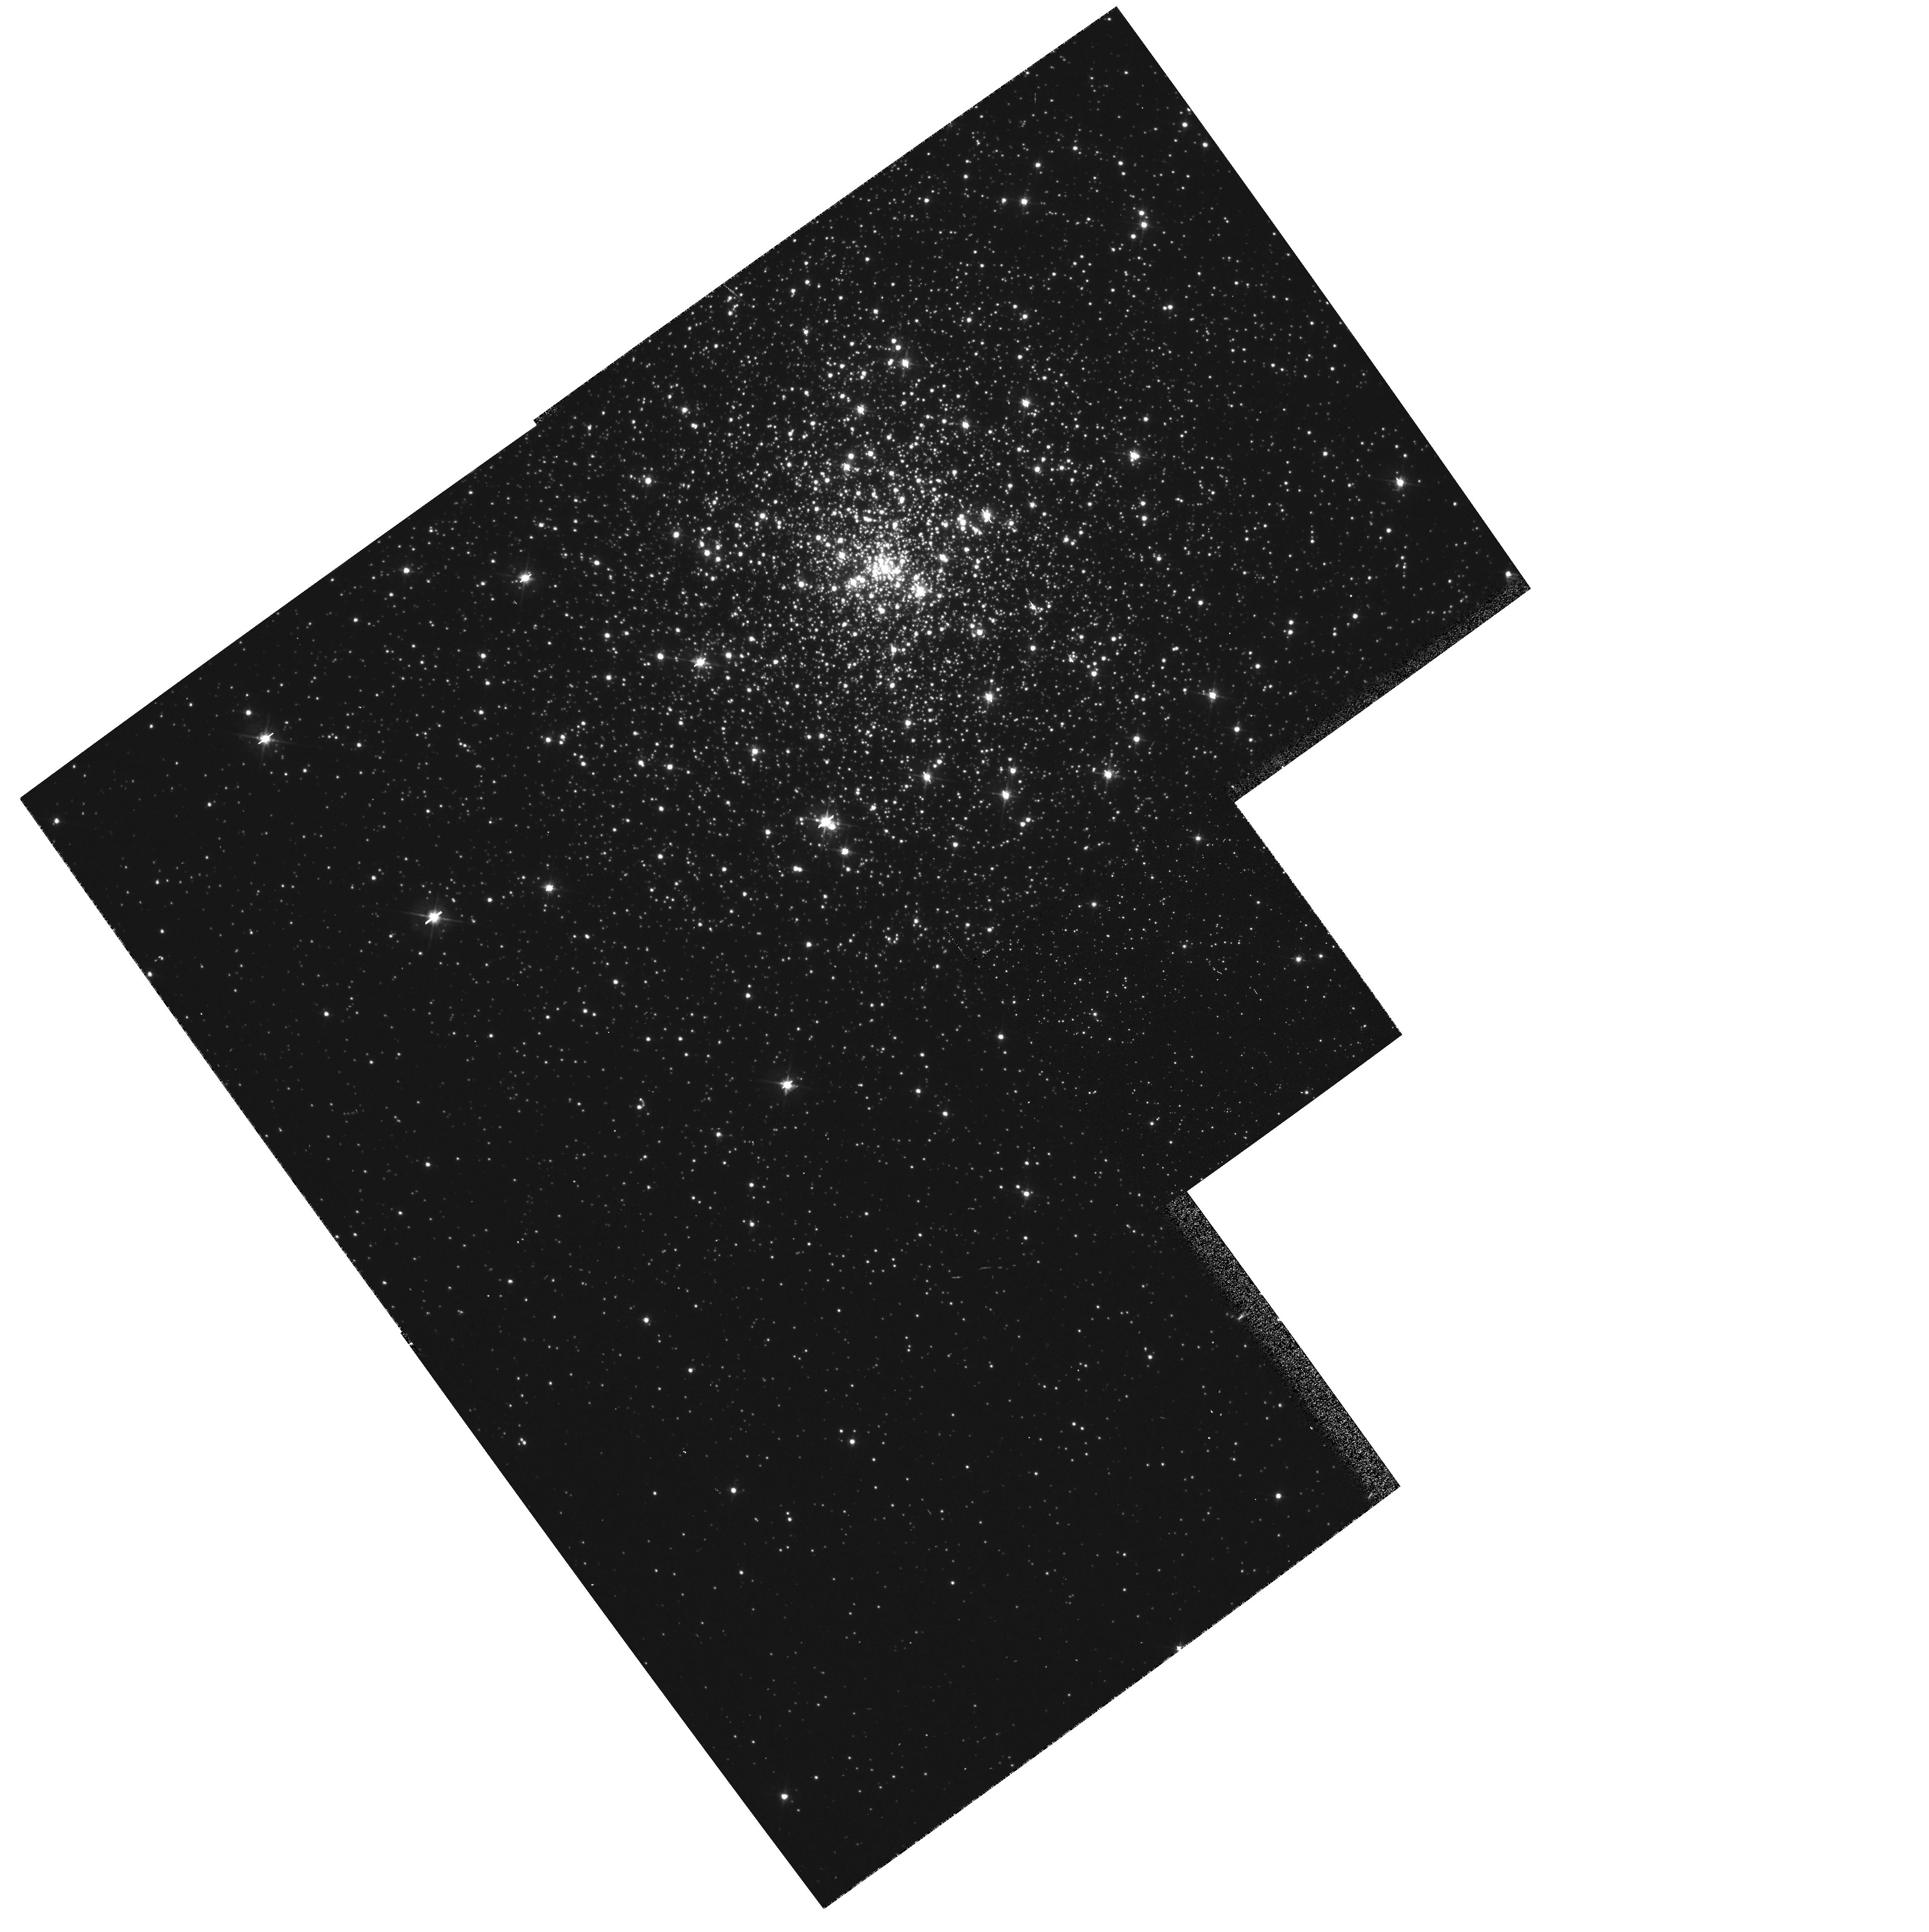
Target: NGC6681. Instrument: WFPC2/PC. Filter: F555W. Exposure: 2 min. Observation ID: hst_5209_01_wfpc2_pc_f555w_u24s01

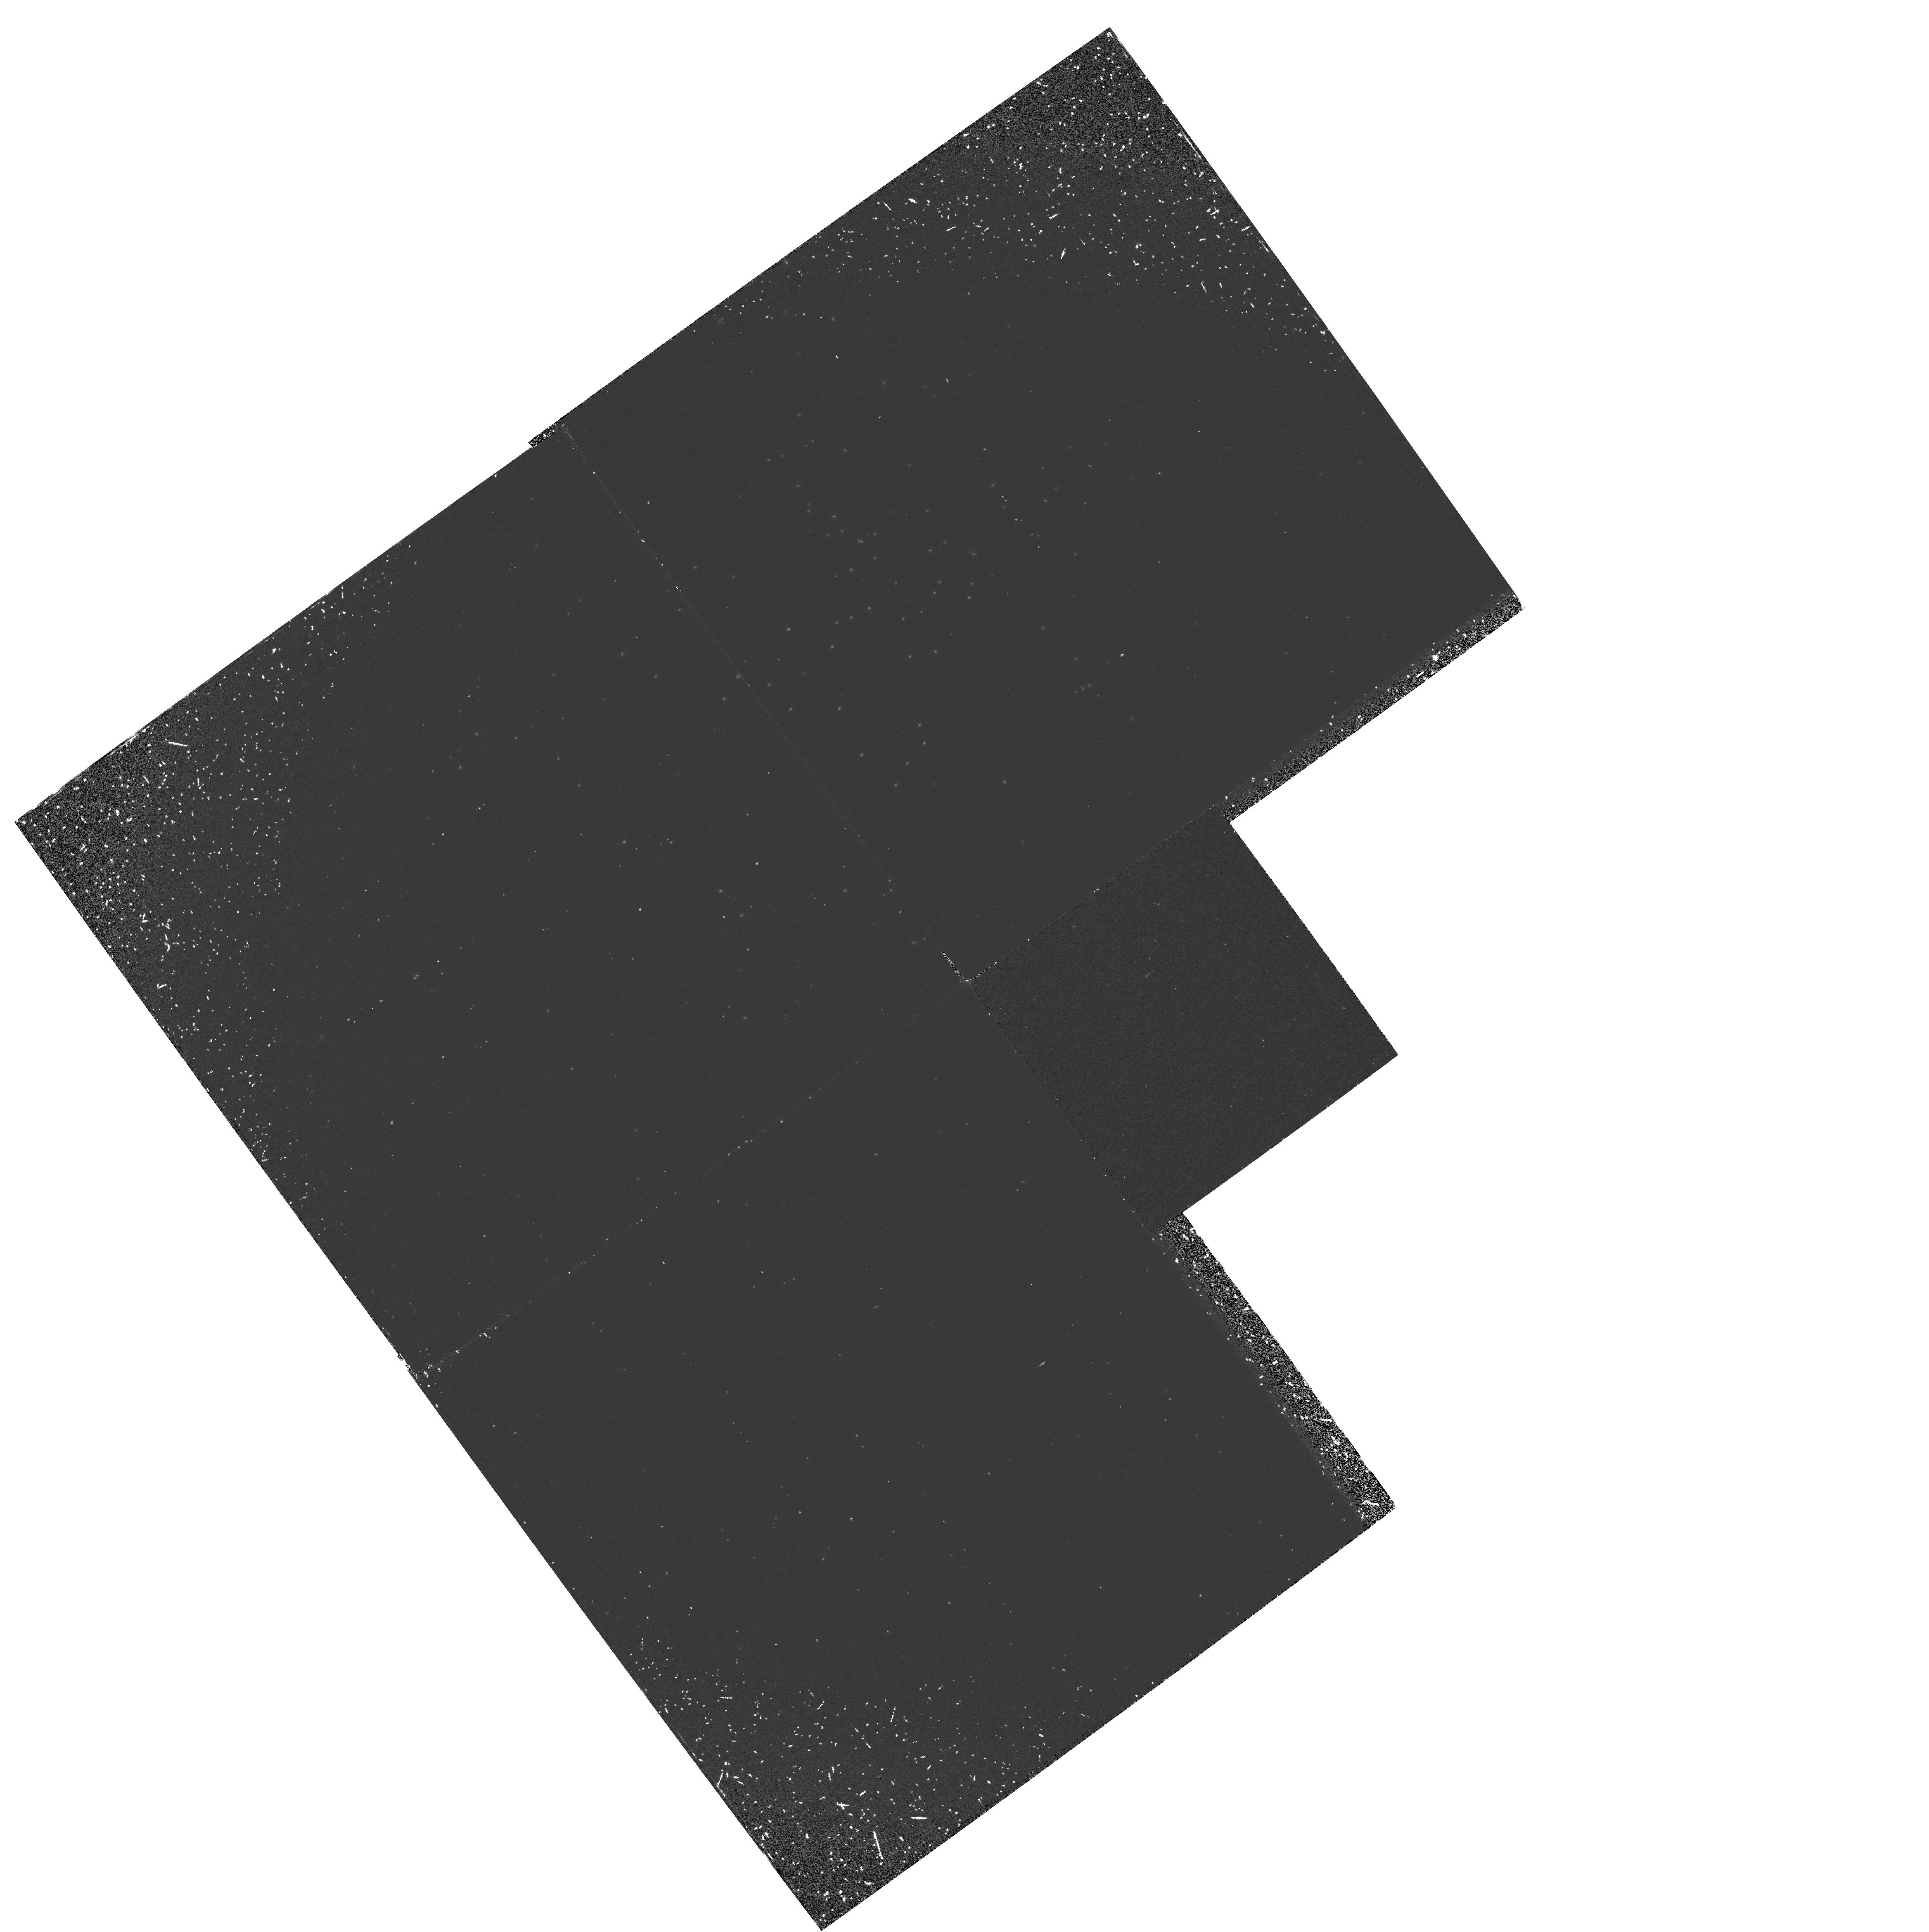
Target: NGC6681. Instrument: WFPC2/PC. Filter: F160BW. Exposure: 37 min. Observation ID: hst_5209_01_wfpc2_pc_f160bw_u24s01

LUMINOUS STARS IN OLD STELLAR POPULATIONS (PI: Trauger, John)

Two outstanding problems in Stellar Populations are the existence of luminous asymptotic giant branch stars in the bulges of Local Group galaxies and the existence of an ultraviolet upturn in the spectral energy distribution of many early type galaxies. It is likely that the UV upturn is due to the presence of very hot luminous post-AGB stars of some kind. The aim of these observations is to resolve the source of the UV upturn into stars and to learn more about the AGB luminosity function in early type galaxies.